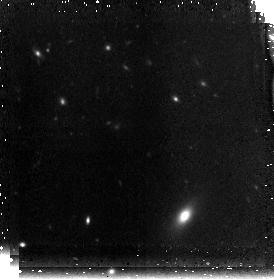
Target: MRC0316-FLD1
Instrument: NICMOS/NIC3
Filter: F160W
Exposure: 42 min
Observation ID: n8za02030

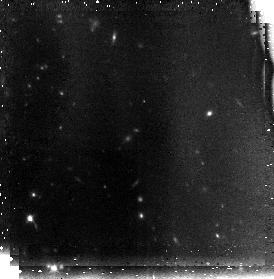
Target: MRC0316-FLD2
Instrument: NICMOS/NIC3
Filter: F110W
Exposure: 42 min
Observation ID: n8za11010

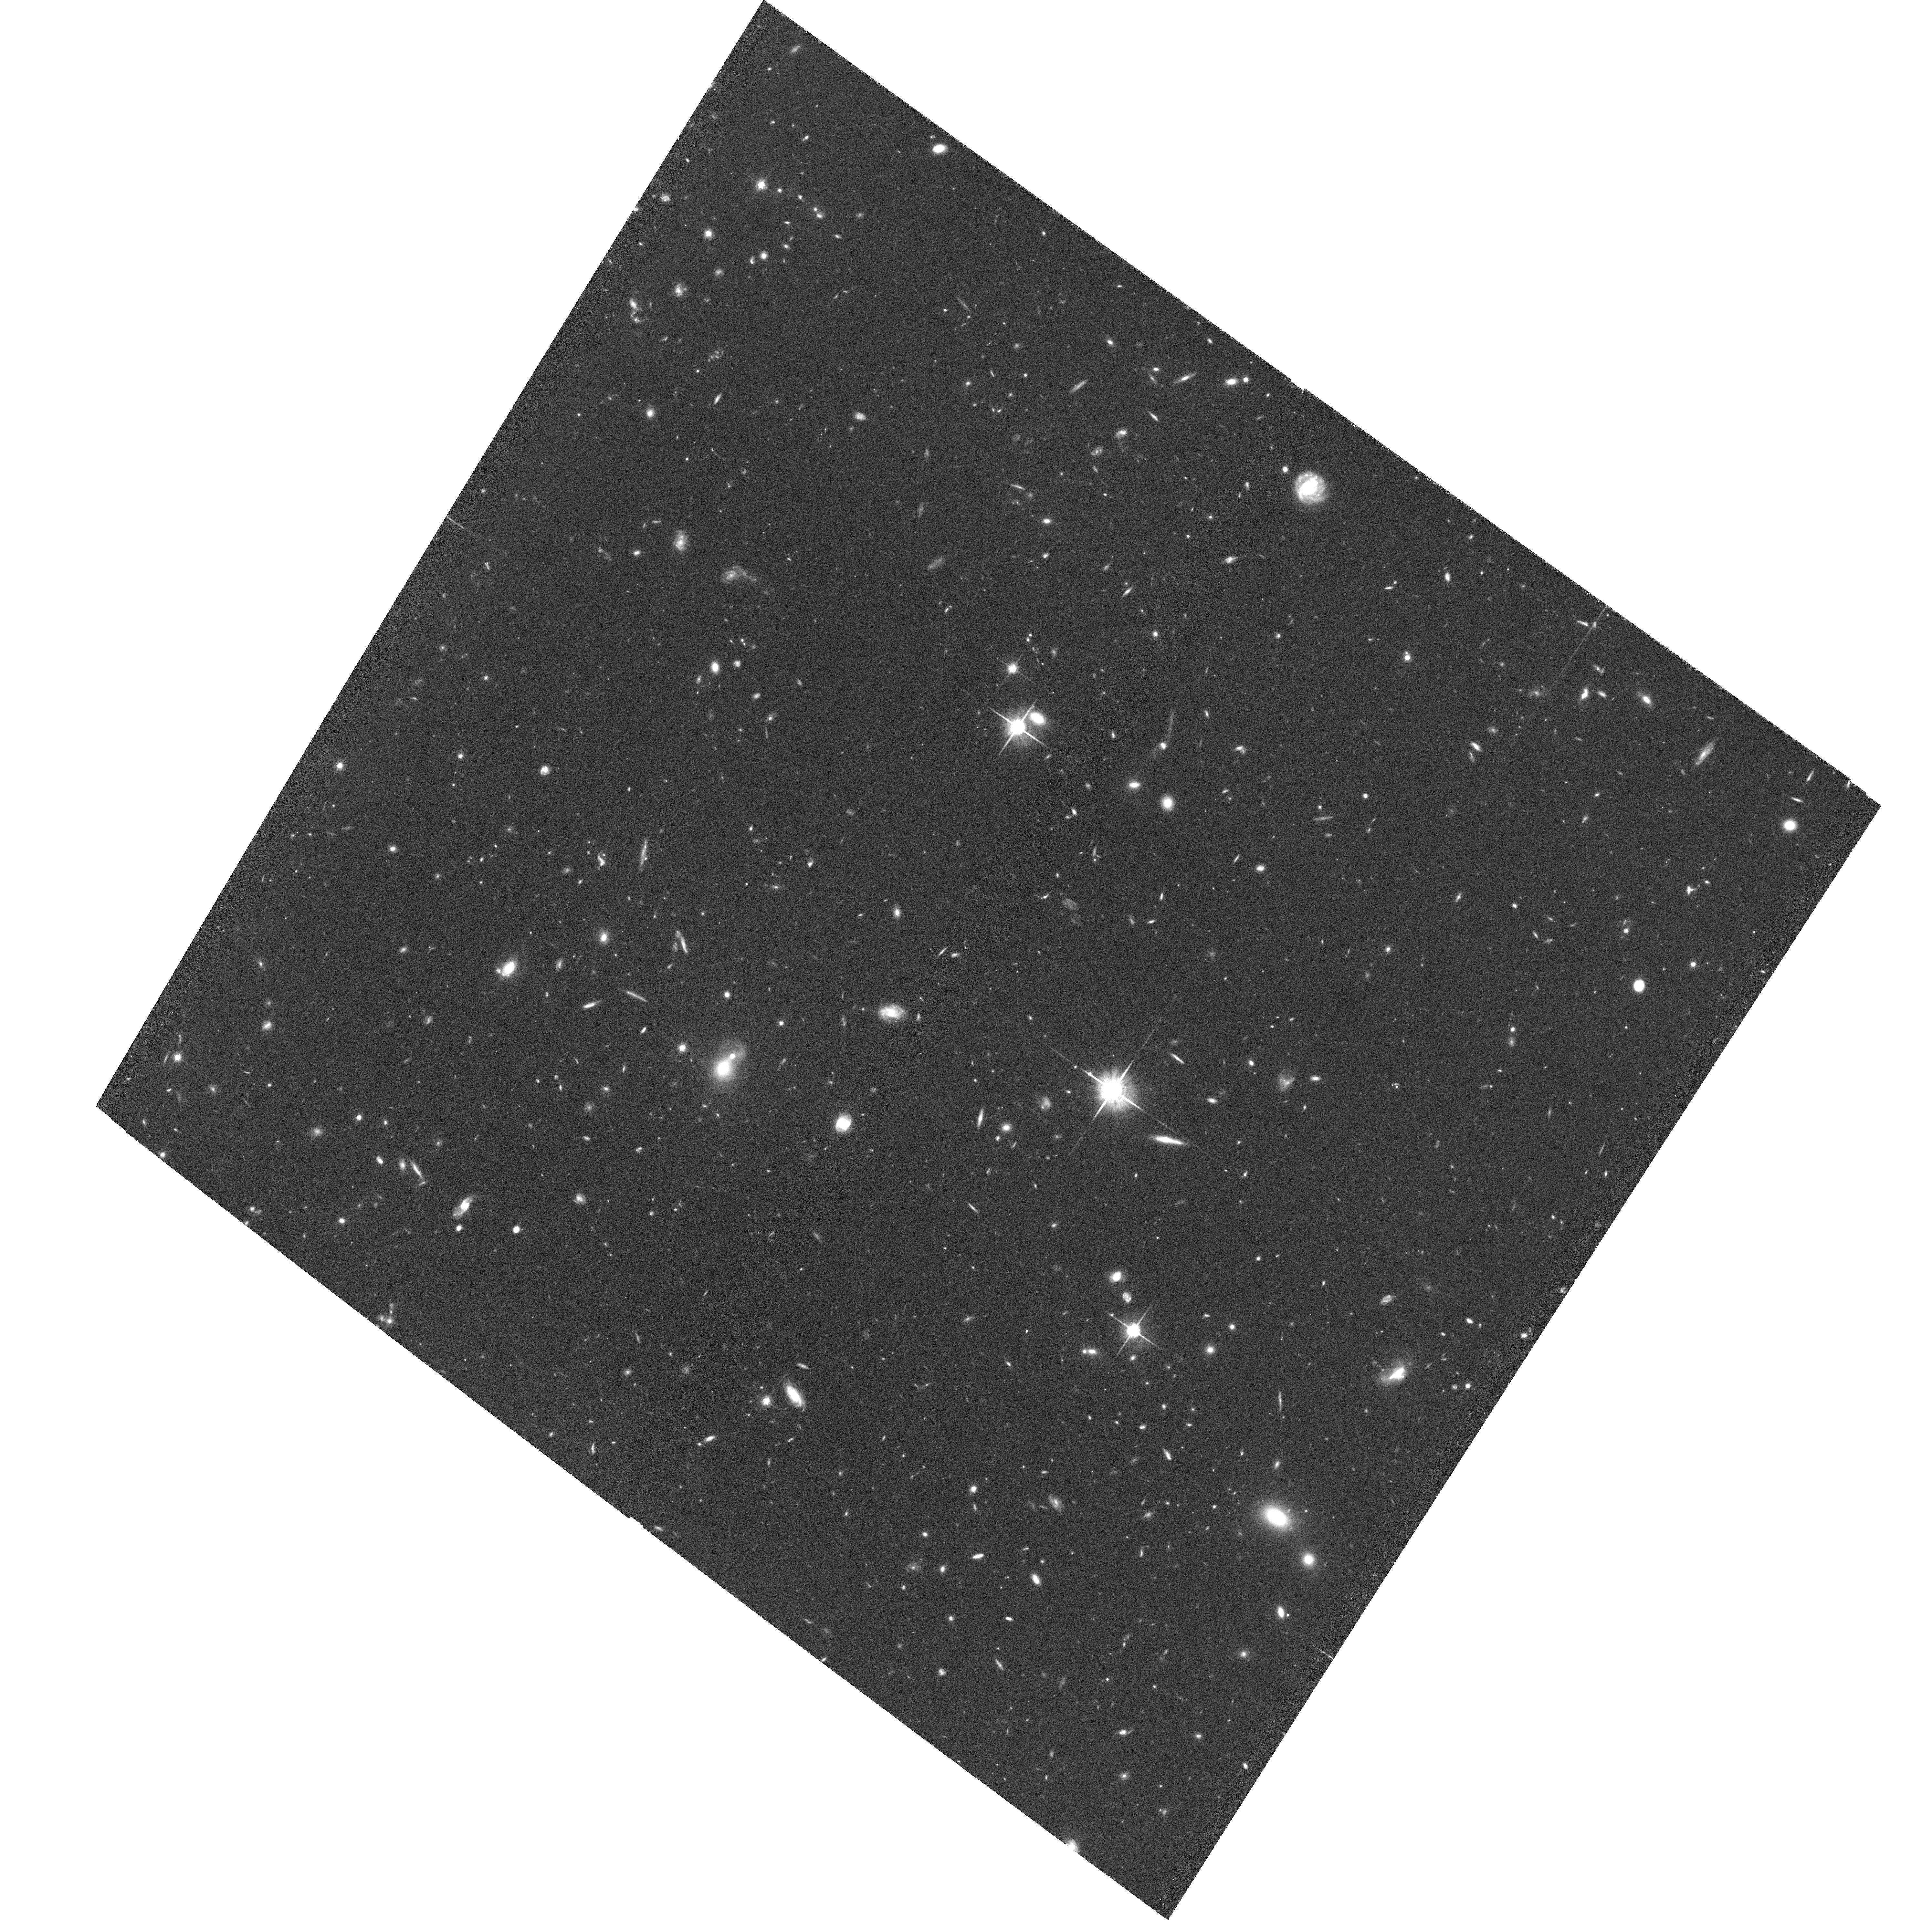
Target: MRC0316-FLD1
Instrument: ACS/WFC
Filter: F814W
Exposure: 1.9 h
Observation ID: hst_10127_03_acs_wfc_f814w_j8za03

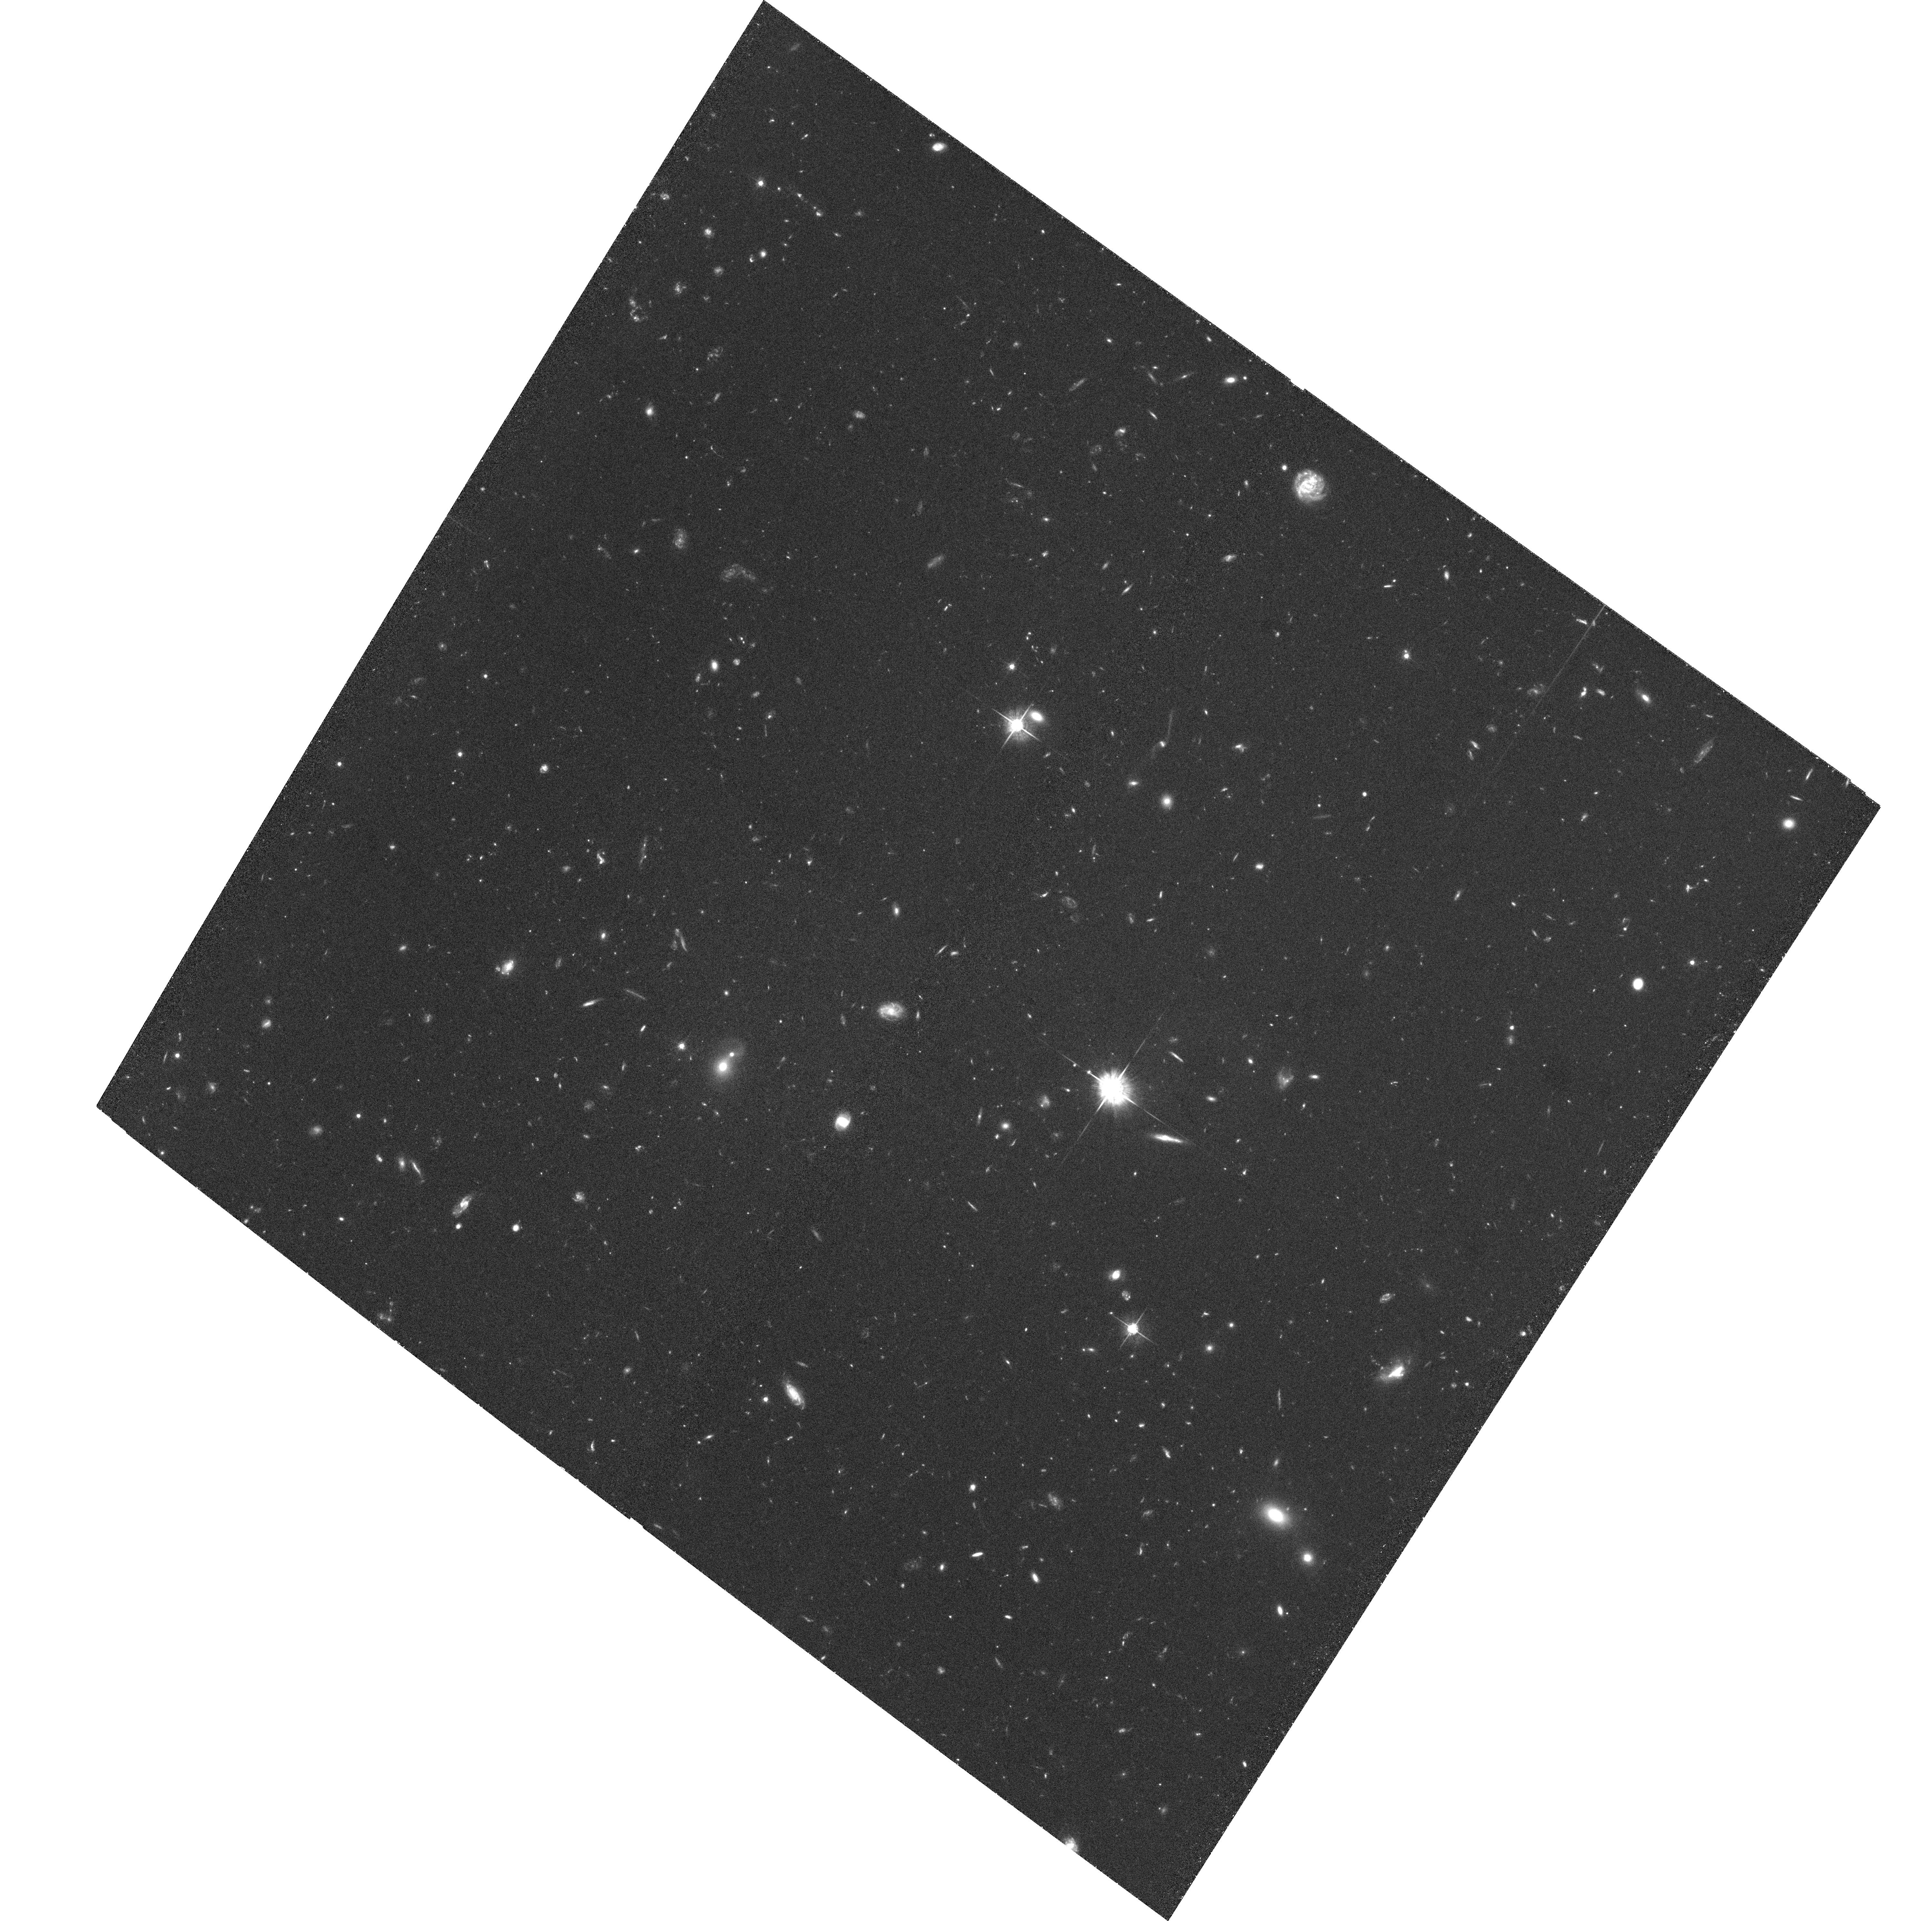
Target: MRC0316-FLD1
Instrument: ACS/WFC
Filter: F625W
Exposure: 1.9 h
Observation ID: hst_10127_09_acs_wfc_f625w_j8za09

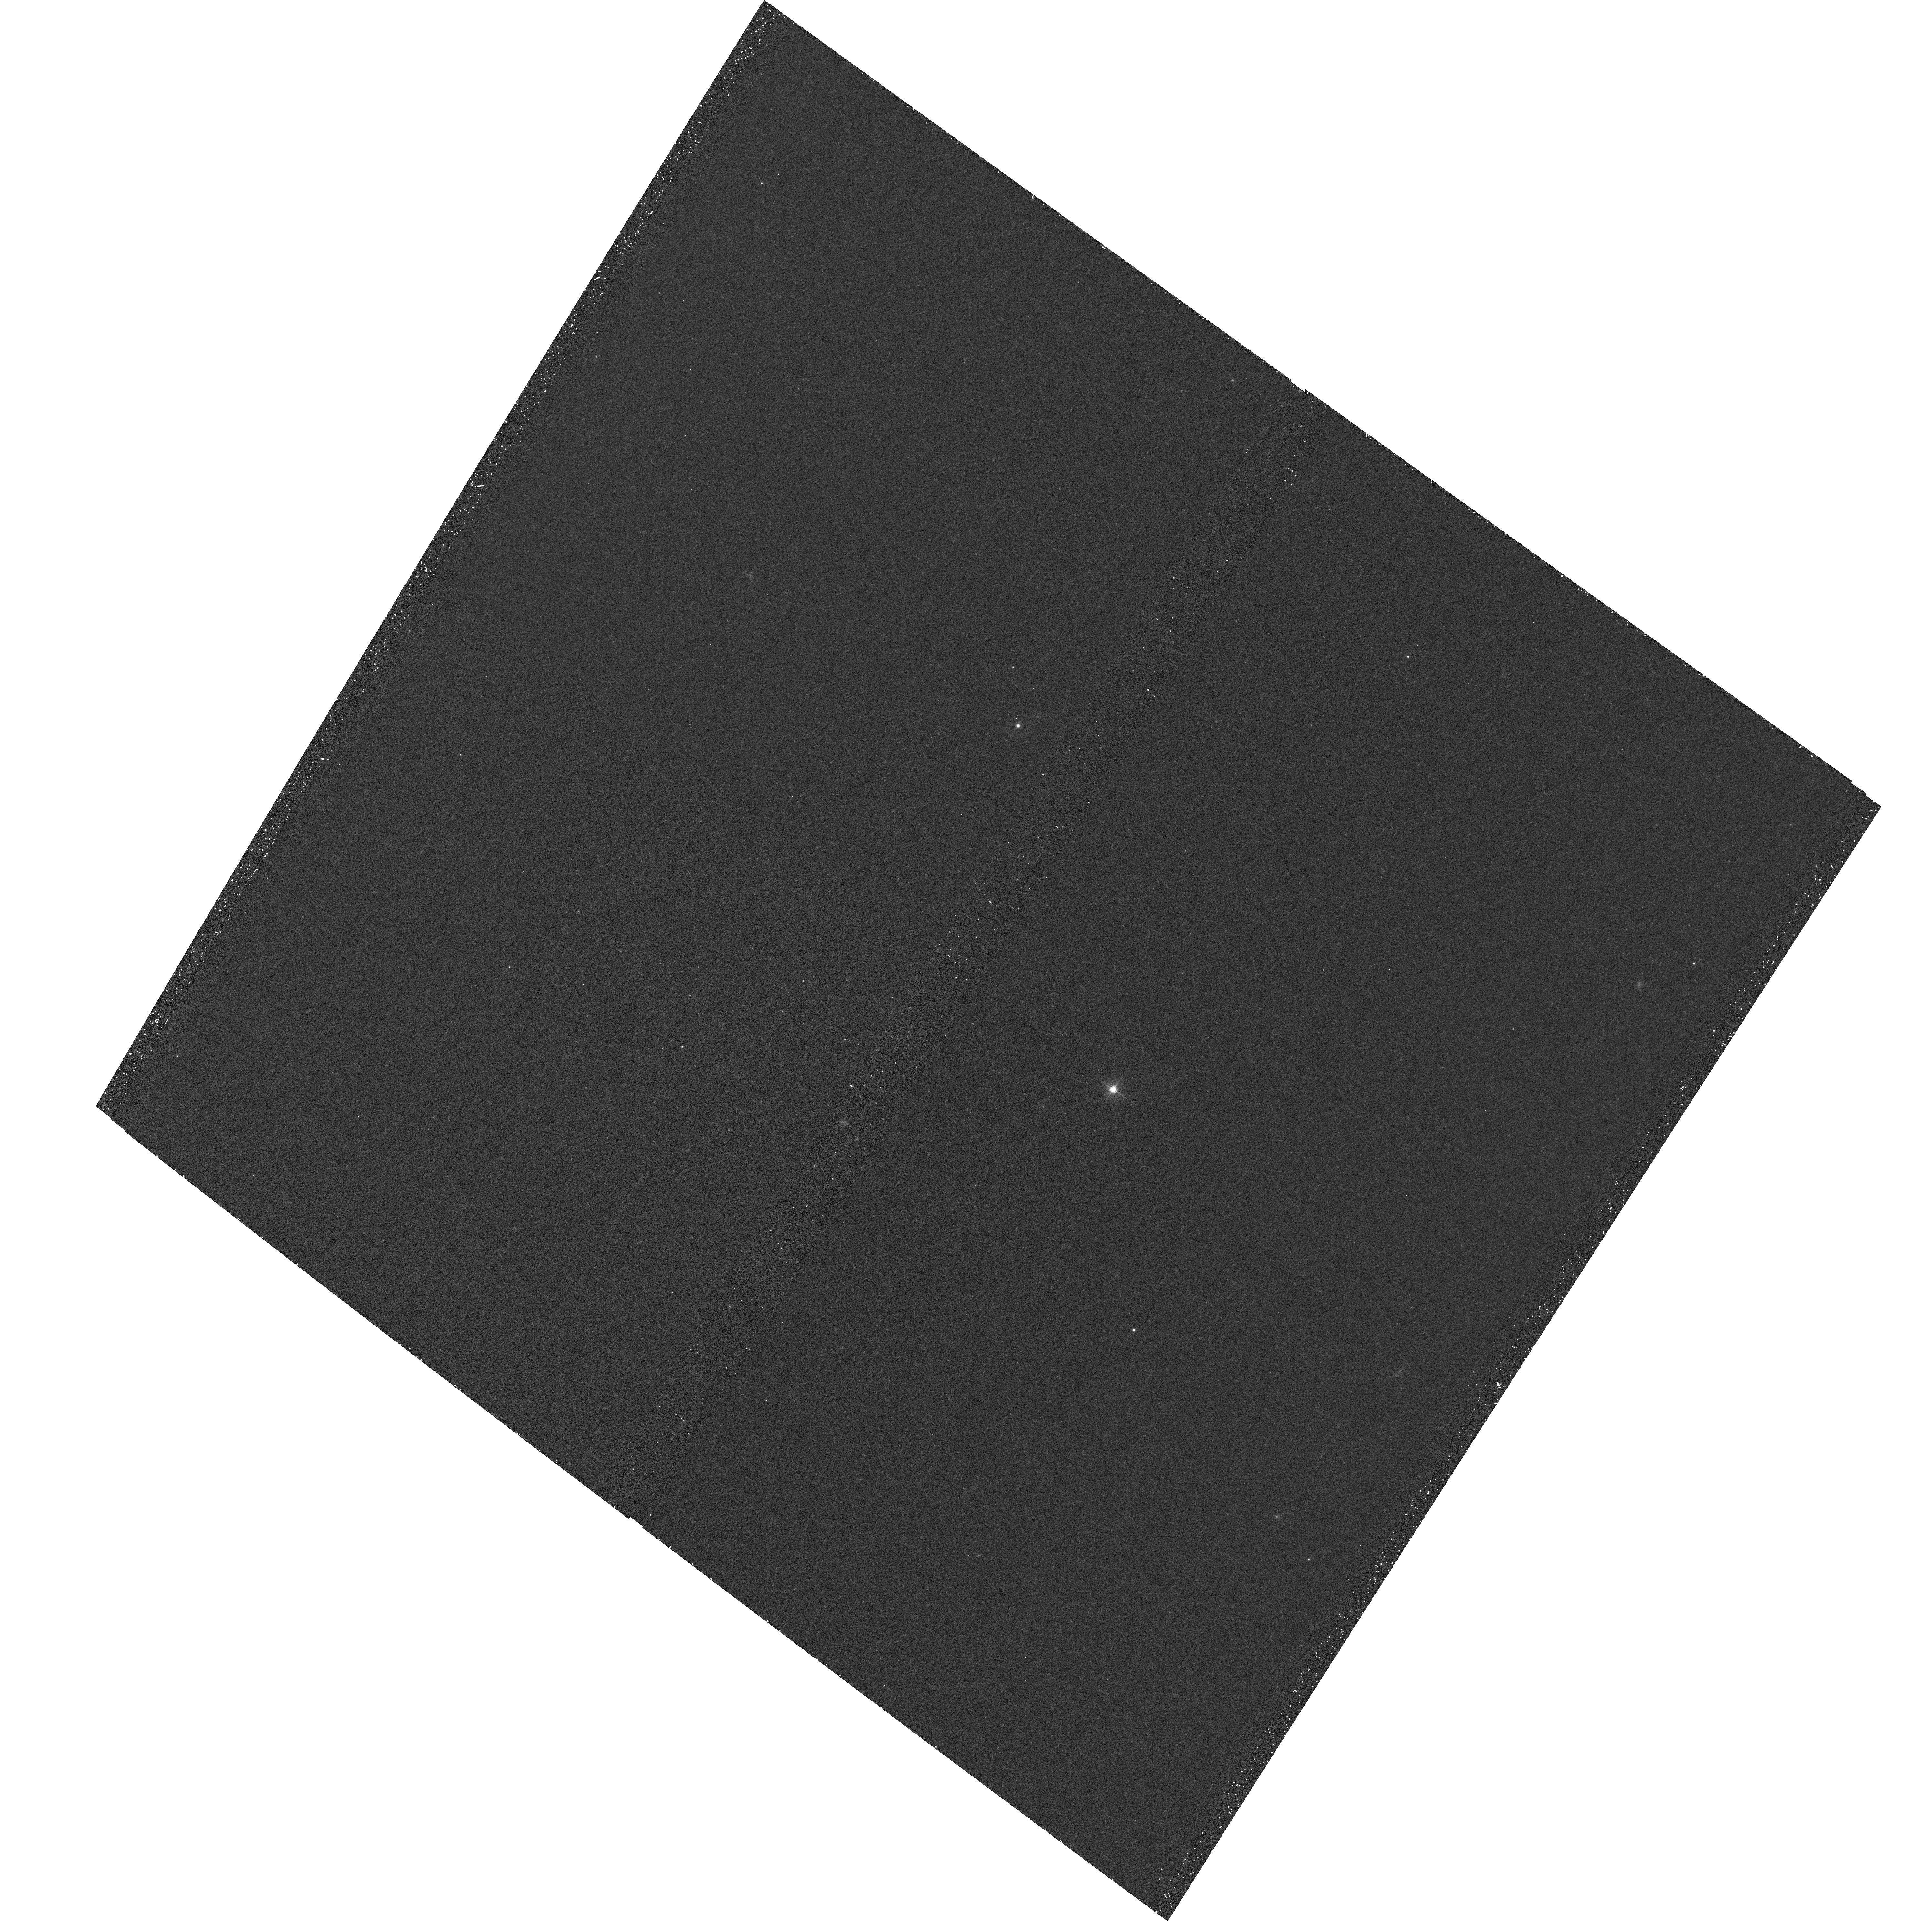
Target: MRC0316-FLD1
Instrument: ACS/WFC
Filter: F502N
Exposure: 38 min
Observation ID: hst_10127_08_acs_wfc_f502n_j8za08

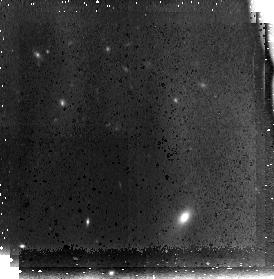
Target: MRC0316-FLD1
Instrument: NICMOS/NIC3
Filter: F110W
Exposure: 42 min
Observation ID: n8za06010

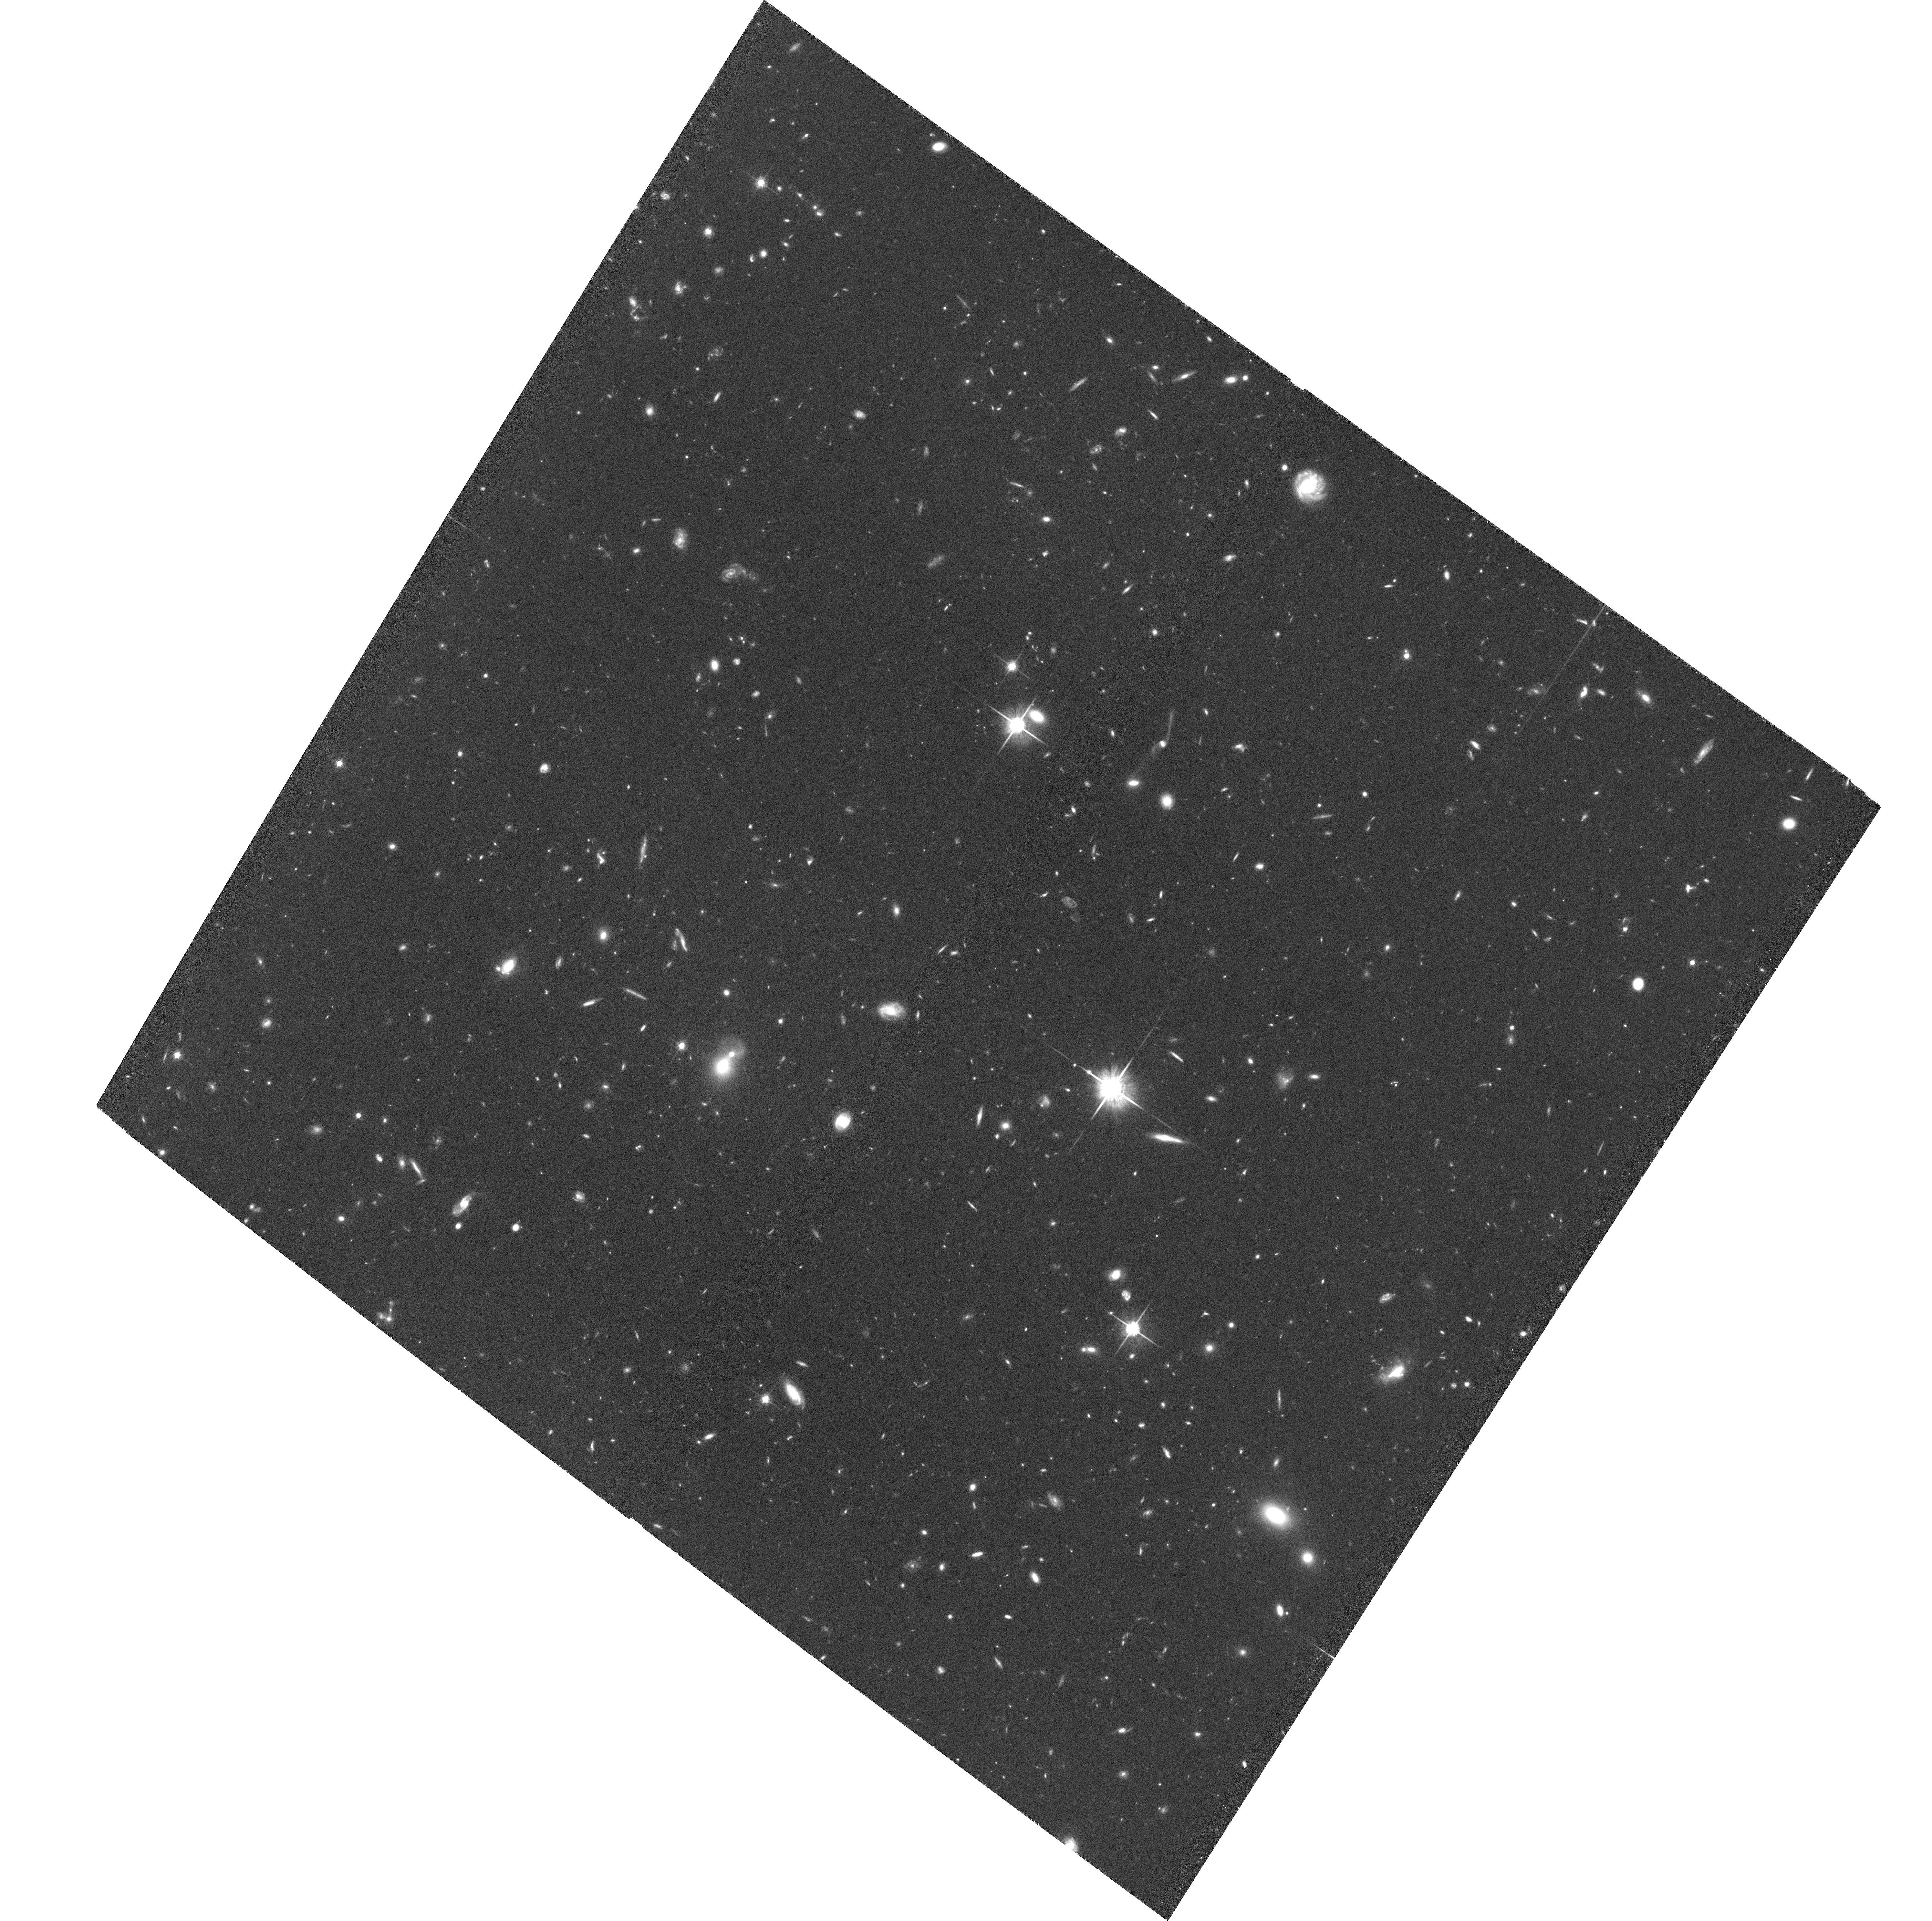
Target: MRC0316-FLD1
Instrument: ACS/WFC
Filter: F814W
Exposure: 1.9 h
Observation ID: hst_10127_01_acs_wfc_f814w_j8za01

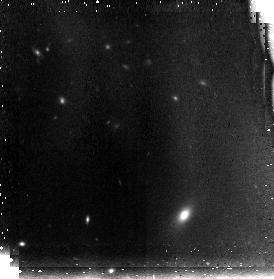
Target: MRC0316-FLD1
Instrument: NICMOS/NIC3
Filter: F110W
Exposure: 42 min
Observation ID: n8za03010

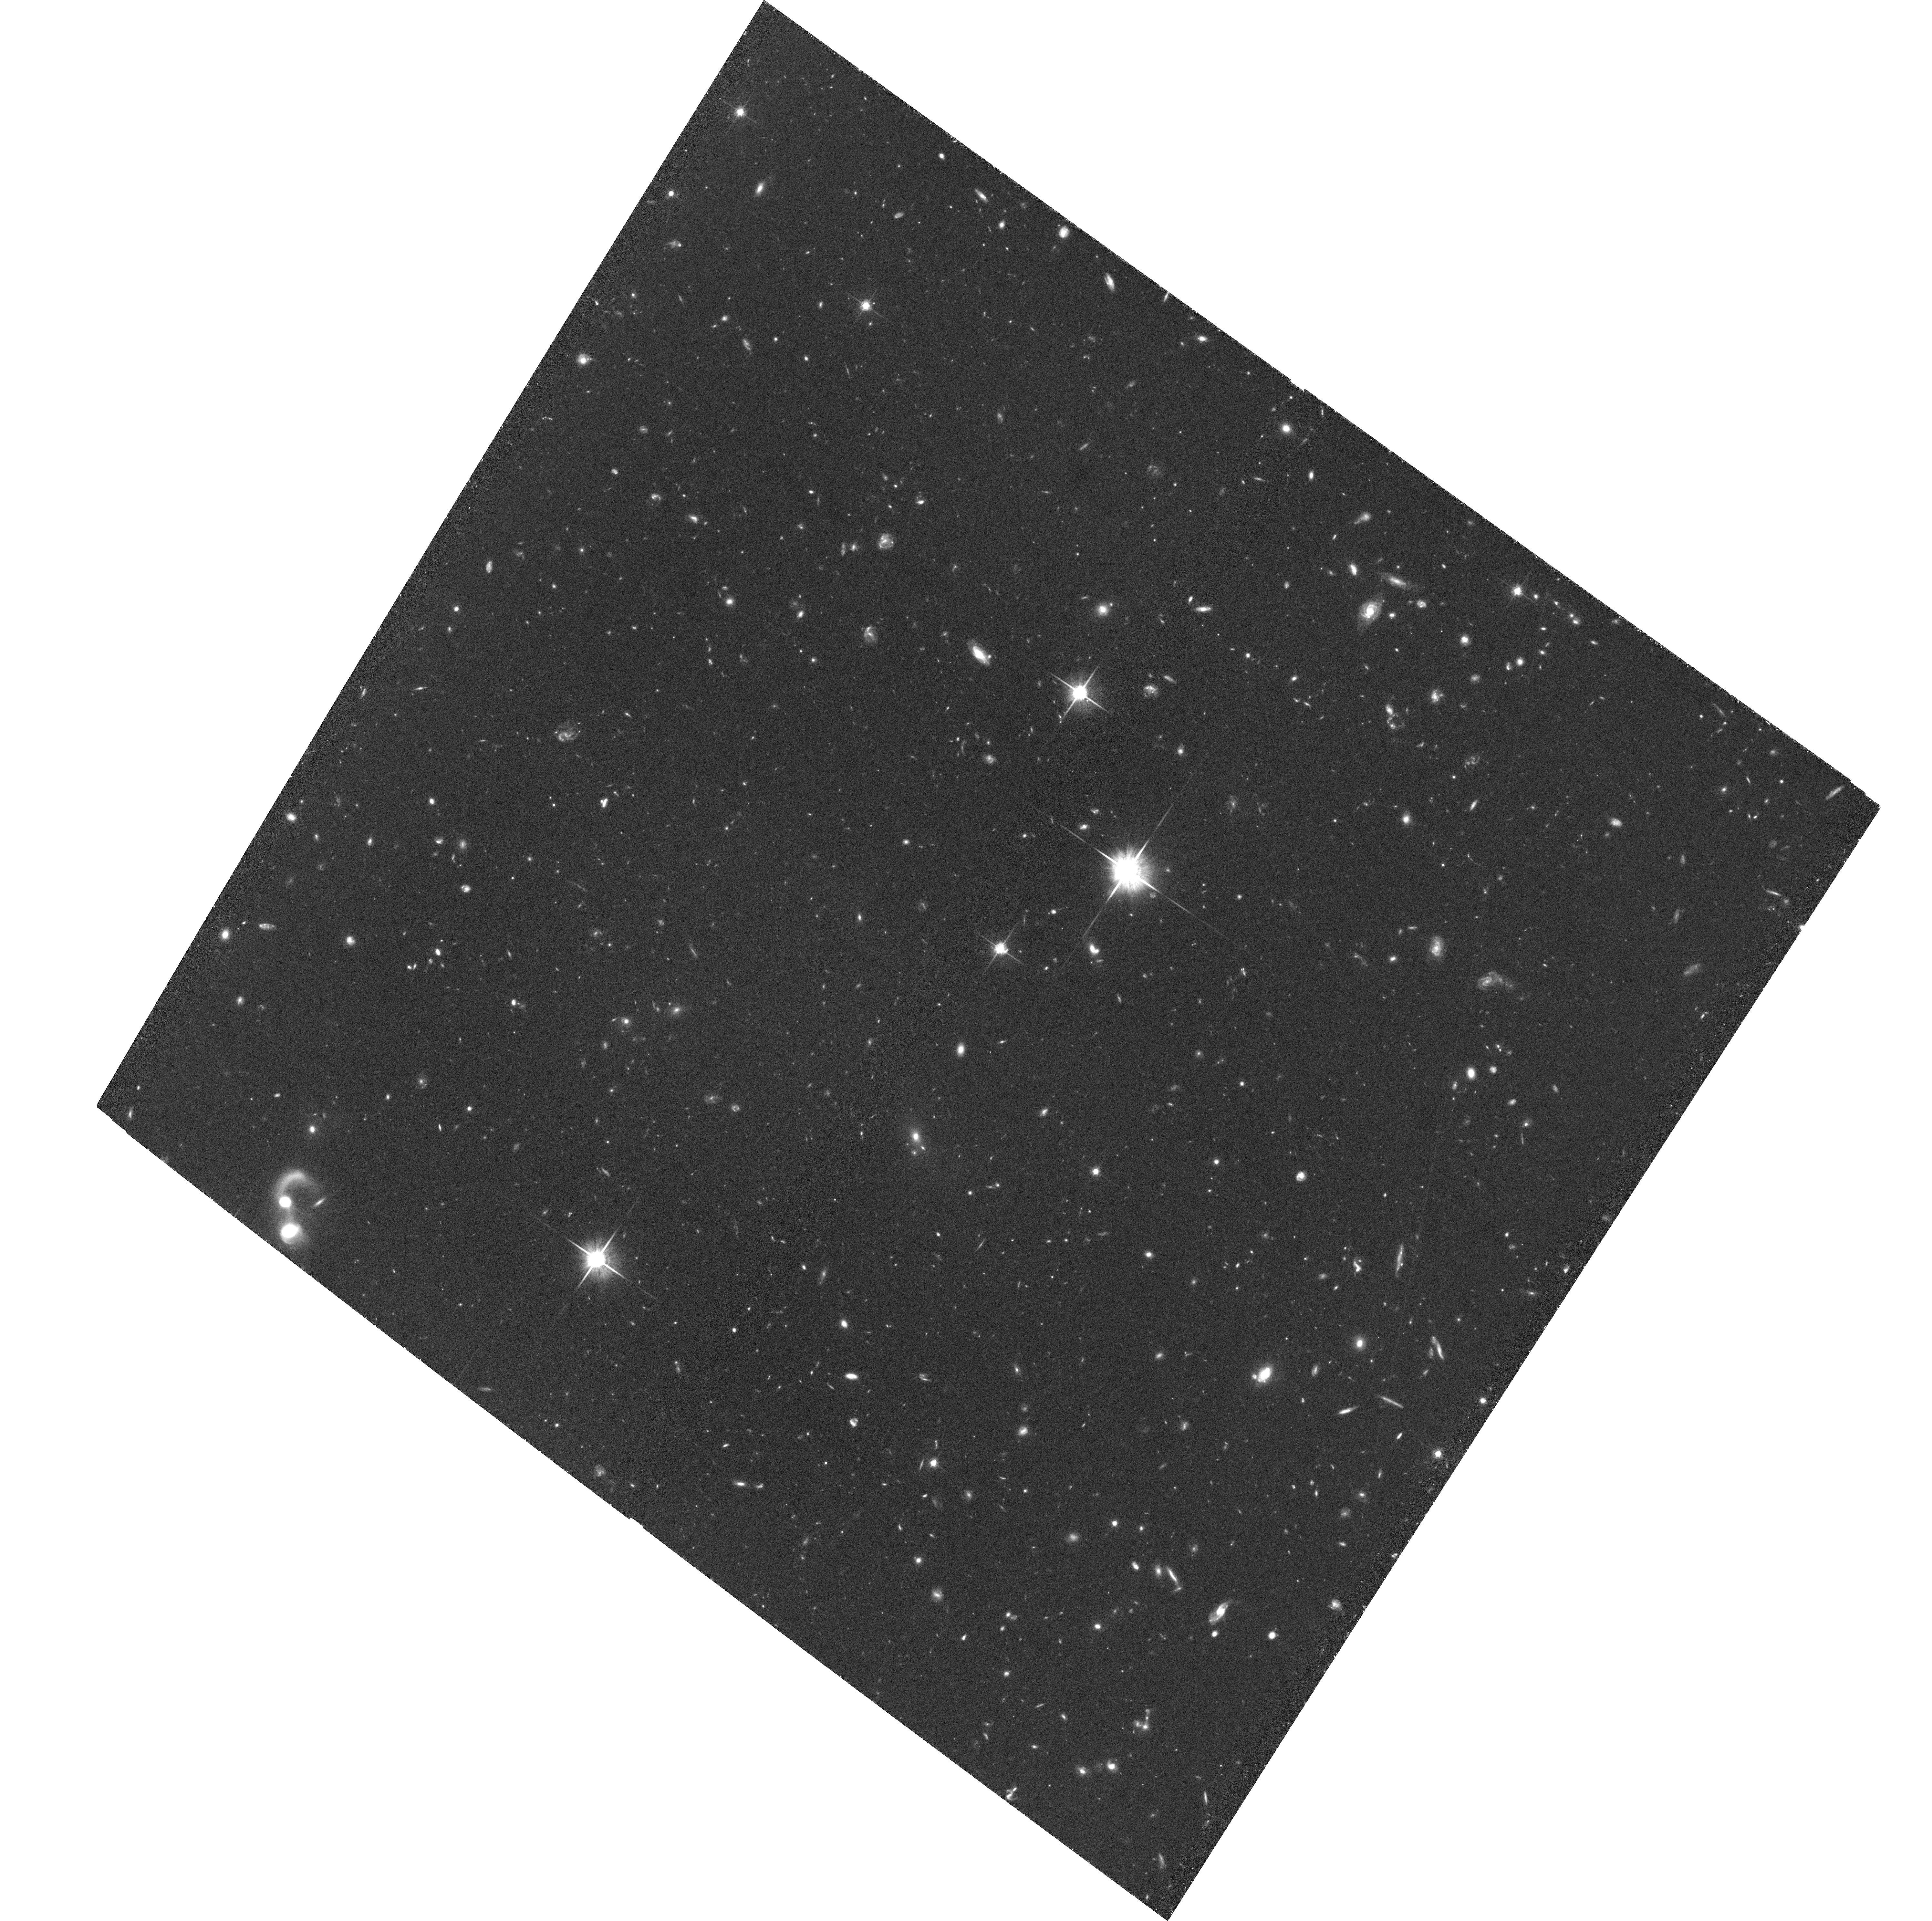
Target: MRC0316-FLD2
Instrument: ACS/WFC
Filter: F814W
Exposure: 1.9 h
Observation ID: hst_10127_11_acs_wfc_f814w_j8za11

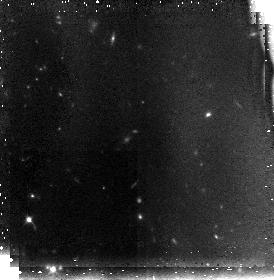
Target: MRC0316-FLD2
Instrument: NICMOS/NIC3
Filter: F110W
Exposure: 42 min
Observation ID: n8za14010

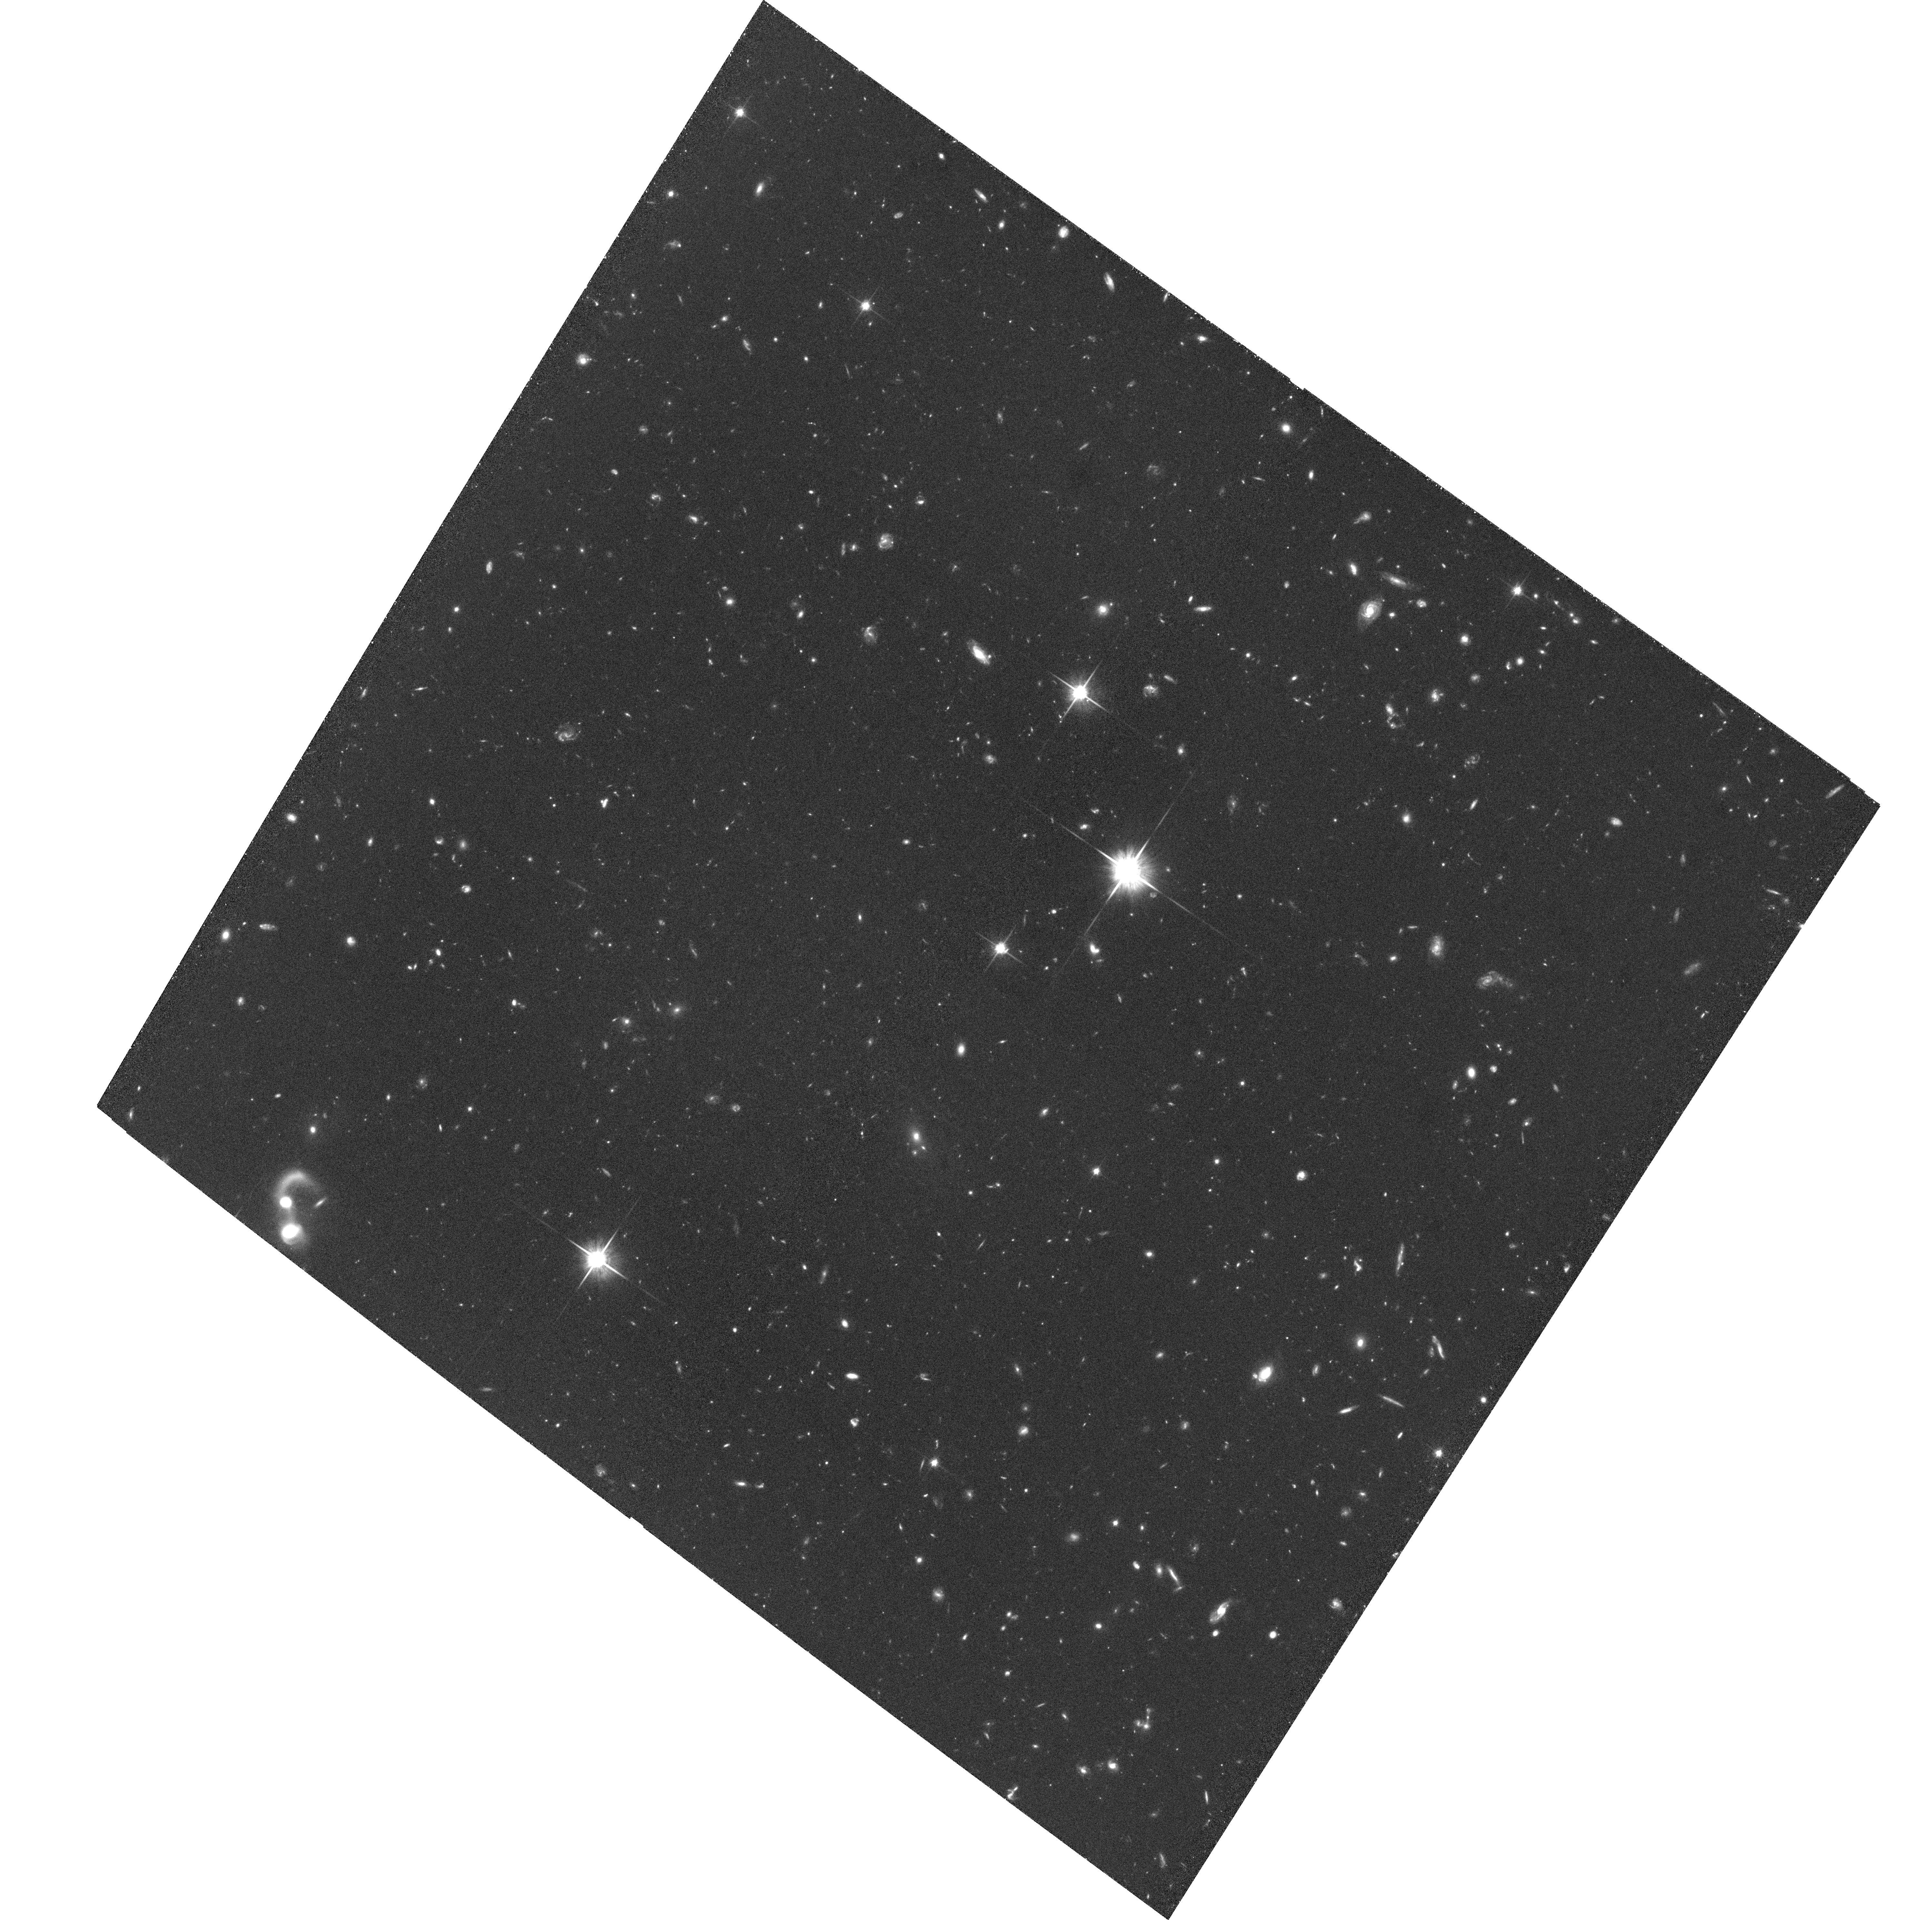
Target: MRC0316-FLD2
Instrument: ACS/WFC
Filter: F814W
Exposure: 1.9 h
Observation ID: hst_10127_12_acs_wfc_f814w_j8za12

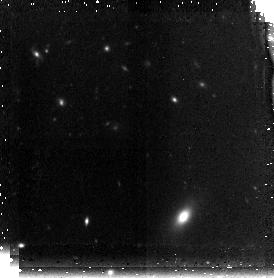
Target: MRC0316-FLD1
Instrument: NICMOS/NIC3
Filter: F160W
Exposure: 42 min
Observation ID: n8za08010

Imaging a protocluster at z=3.1: Effects of environment and evolution on galaxy populations in the early universe (PI: Miley, George K.)

We propose imaging a rich protocluster, 0316-26 at z = 3.13, with 31 confirmed Lya cluster members. The bright radio galaxy host is identified with the progenitor of the dominant cluster galaxy. Because its redshift places Lya into an ACS narrow-band filter, the protocluster provides a unique laboratory for studying galaxies at a crucial epoch in the evolution of the Universe. We shall (i) measure and compare sizes, morphologies and colors of galaxies from populations detected using 4 different selection techniques (Lyman and 4000A breaks, Lya and [OIII] excesses), (ii) study effects of an overdense environment by comparing the properties of protocluster galaxies with z~3 field galaxies from GOODS, (iii) study effects of evolution by relating our data to observations of similar protocluster/cluster targets at redshifts z = 4.1, 2.2, and 1.2, and (iv) constrain the formation of the most massive cluster galaxies by investigating the spatial distribution, Lya equivalent widths and other properties within the 5" radio galaxy host. The ultimate aim is to disentangle the history of structure development and stellar evolution for rich clusters of galaxies.